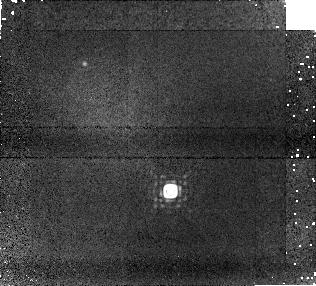
Target: HNPEGB. Instrument: NICMOS/NIC1. Filter: F170M. Exposure: 24 min. Observation ID: na3x01030

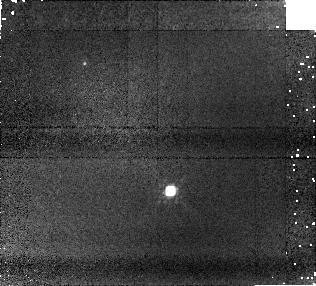
Target: HNPEGB. Instrument: NICMOS/NIC1. Filter: F110W. Exposure: 13 min. Observation ID: na3x01020

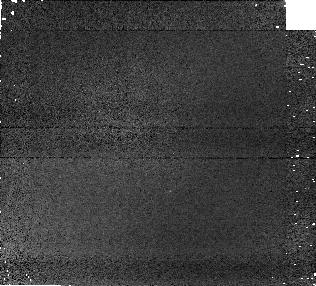
Target: HNPEGB. Instrument: NICMOS/NIC1. Filter: F090M. Exposure: 2 min. Observation ID: na3x01010

The L/T Transition in the Photospheres of Young Sub-Stellar Companions (PI: Metchev, Stanimir A.)

We propose 3.6-8.0 micron IRAC photometry and 5.5?22 micron low-resolution IRS spectroscopy and imaging of the sub-stellar companions to the ~0.3 Gyr old stars HN Peg and HD 203030. The spectral types of the two secondaries span the critical transition between L and T dwarfs, which is characterized by a rapid sedimentation of dust and appearance of methane in sub-stellar photospheres. HN Peg B (T2.5) and HD 203030 B (L7.5) are the youngest known brown dwarfs at this transition, and present a unique opportunity to examine the role of surface gravity in the process. Both objects stand out from 1-10 Gyr L/T transition dwarfs in the field because they are underluminous in the near-IR compared to the expected luminosities for their ages. Probable reasons include: (1) a decrease in the effective temperature at the onset of methane formation at lower surface gravities in sub-stellar photospheres, or (2) a shift in the emitted flux from the near-IR to the mid-IR region of the SED of young brown dwarfs. The mid-IR is key for distinguishing between these two hypotheses because it contains several fundamental molecular transitions that create deep absorption bands in the SEDs of L and T dwarfs, and that are inaccessible for study from the ground. Our existing IRAC photometry of HN Peg B does reveal a 0.3-0.5 mag excess in its 3.6-8.0 micron SED. However, this excess is insufficient to account for the lower luminosity of HN Peg B, and indicates that both of the above hypotheses may hold true to certain degrees. With the present proposal we aim to independently confirm the gravity-dependent behavior of L/T transition photospheres in the mid-IR through IRAC photometry of HD 203030 B. We will also seek the culprit for the mid-IR excess of HN Peg B through low resolution spectroscopy and peak-up imaging with IRS. To check for possible duplicity of HN Peg B as the reason for its excess, we request high angular resolution imaging with HST to complement our lower resolution Spitzer imaging.